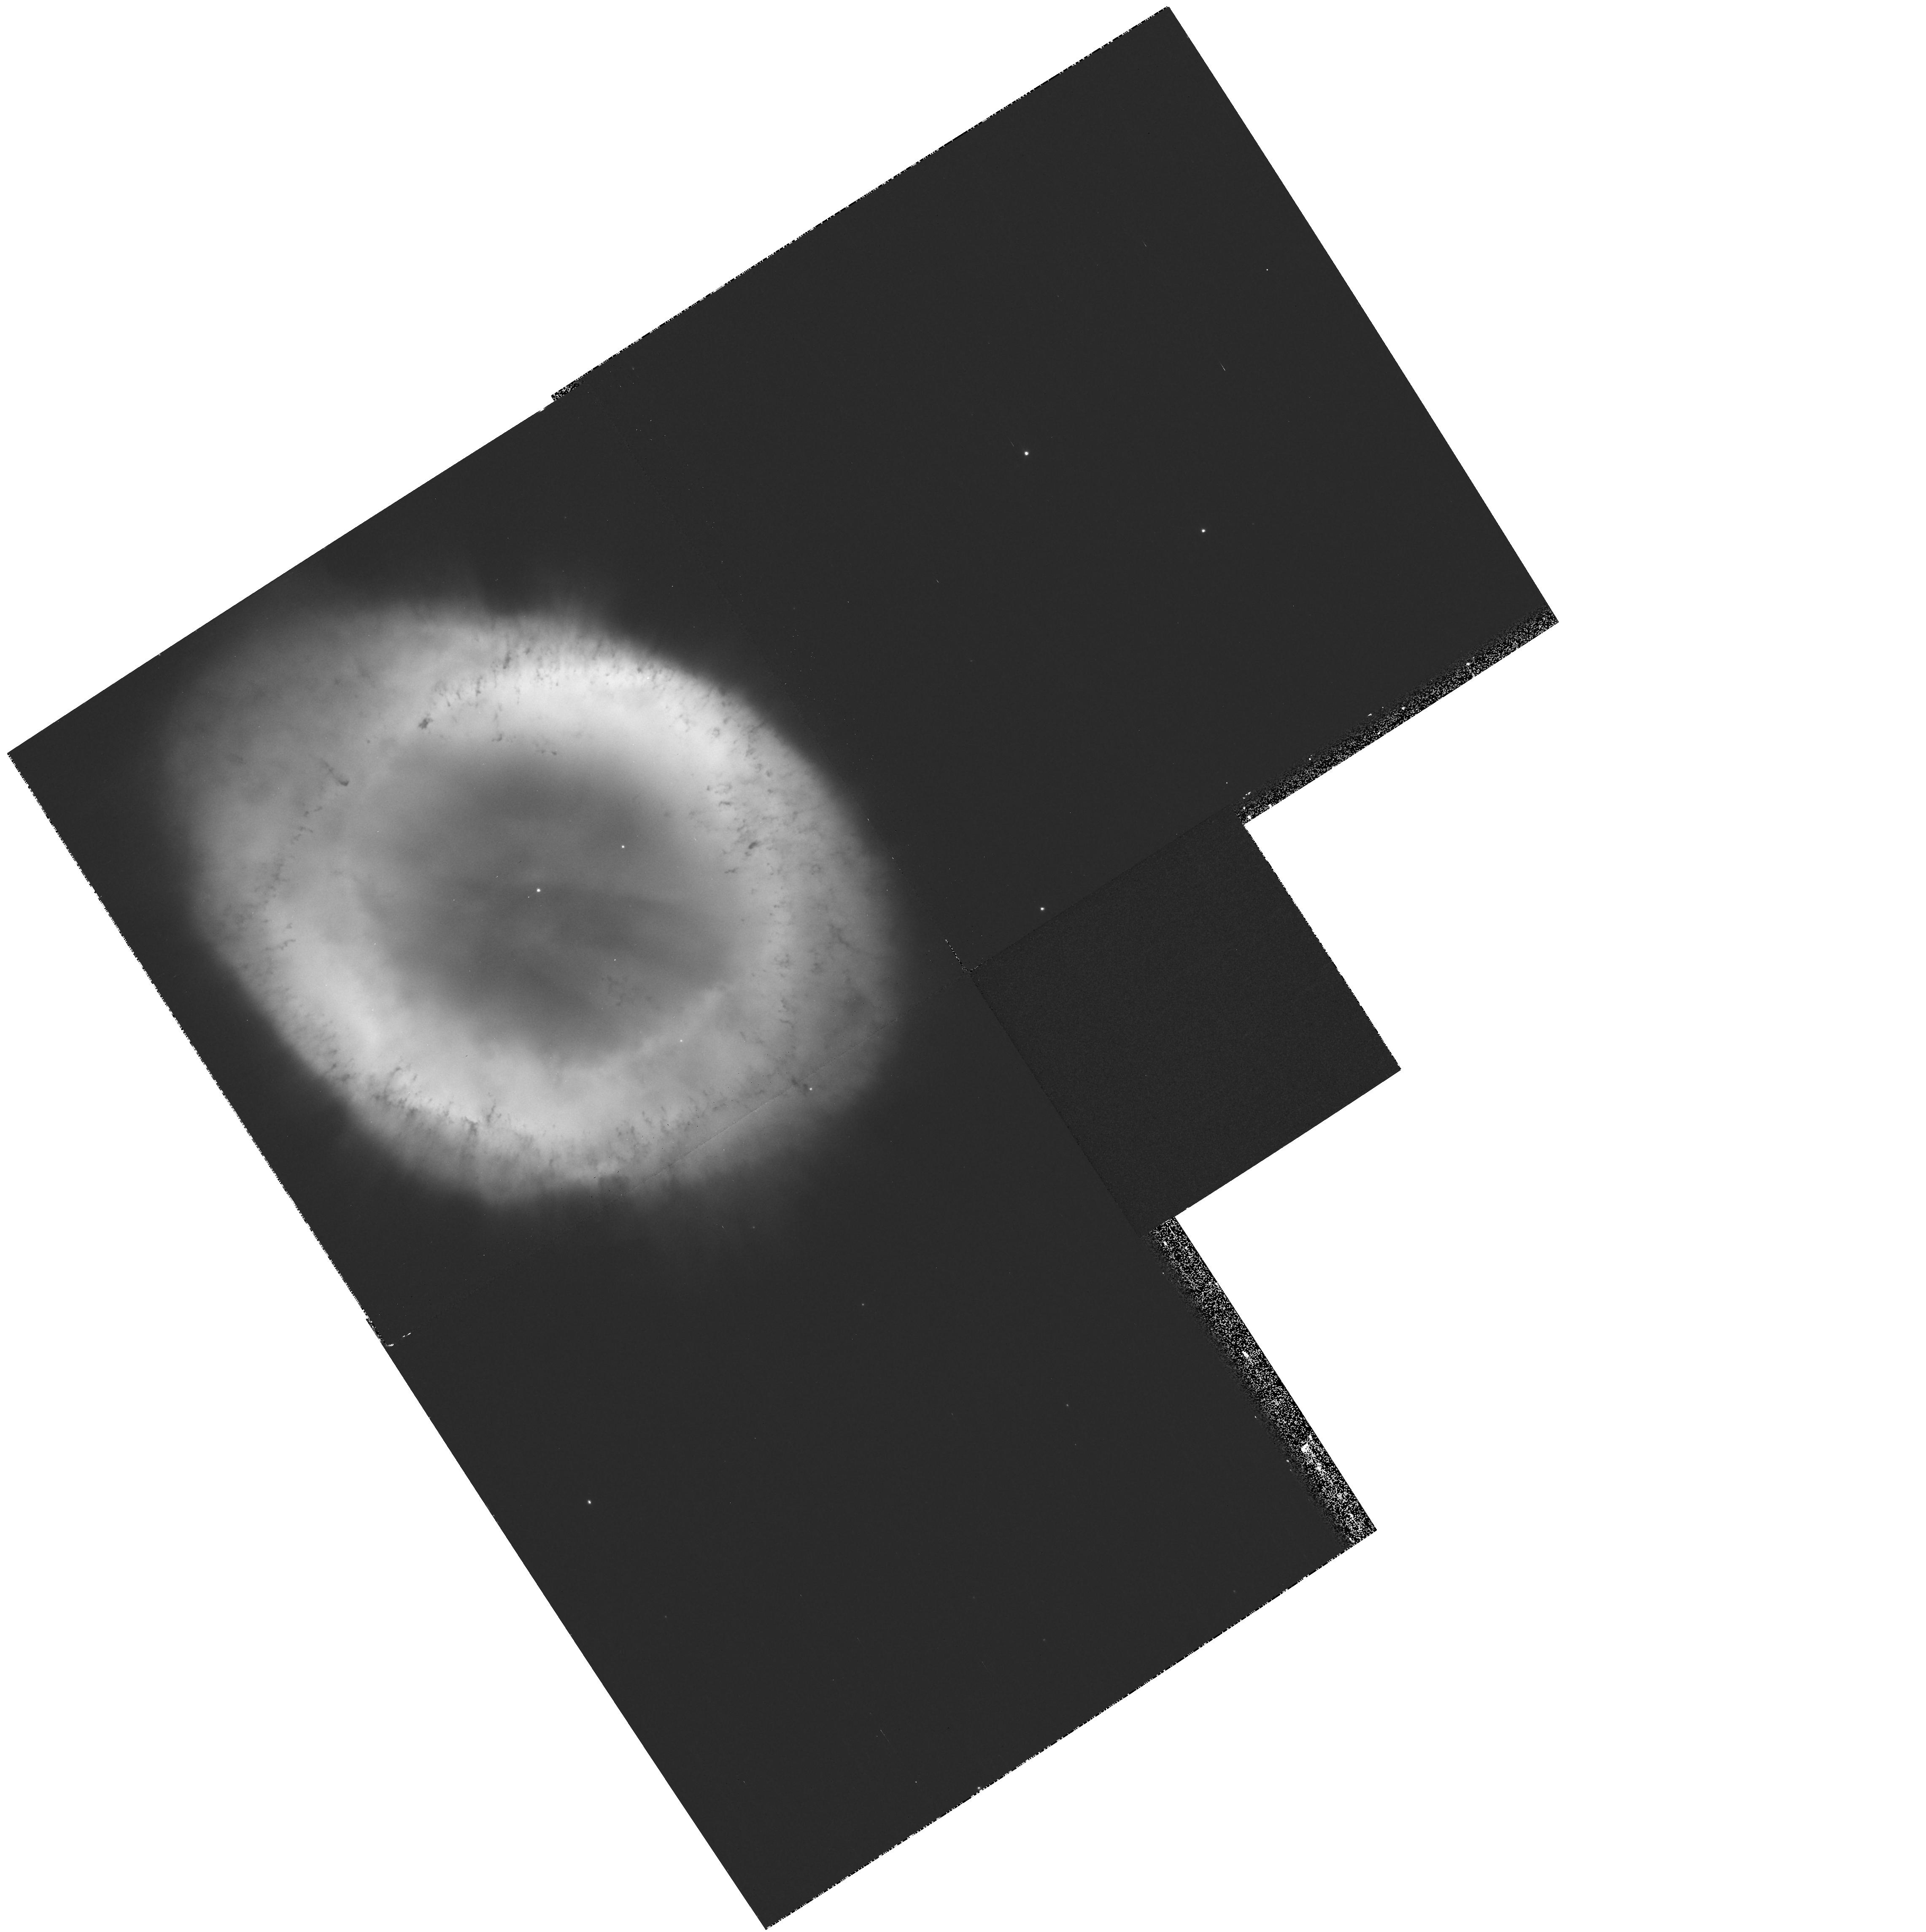
Target: NGC6720
Instrument: WFPC2/PC
Filter: F502N
Exposure: 13 min
Observation ID: hst_11232_02_wfpc2_pc_f502n_u9zd02

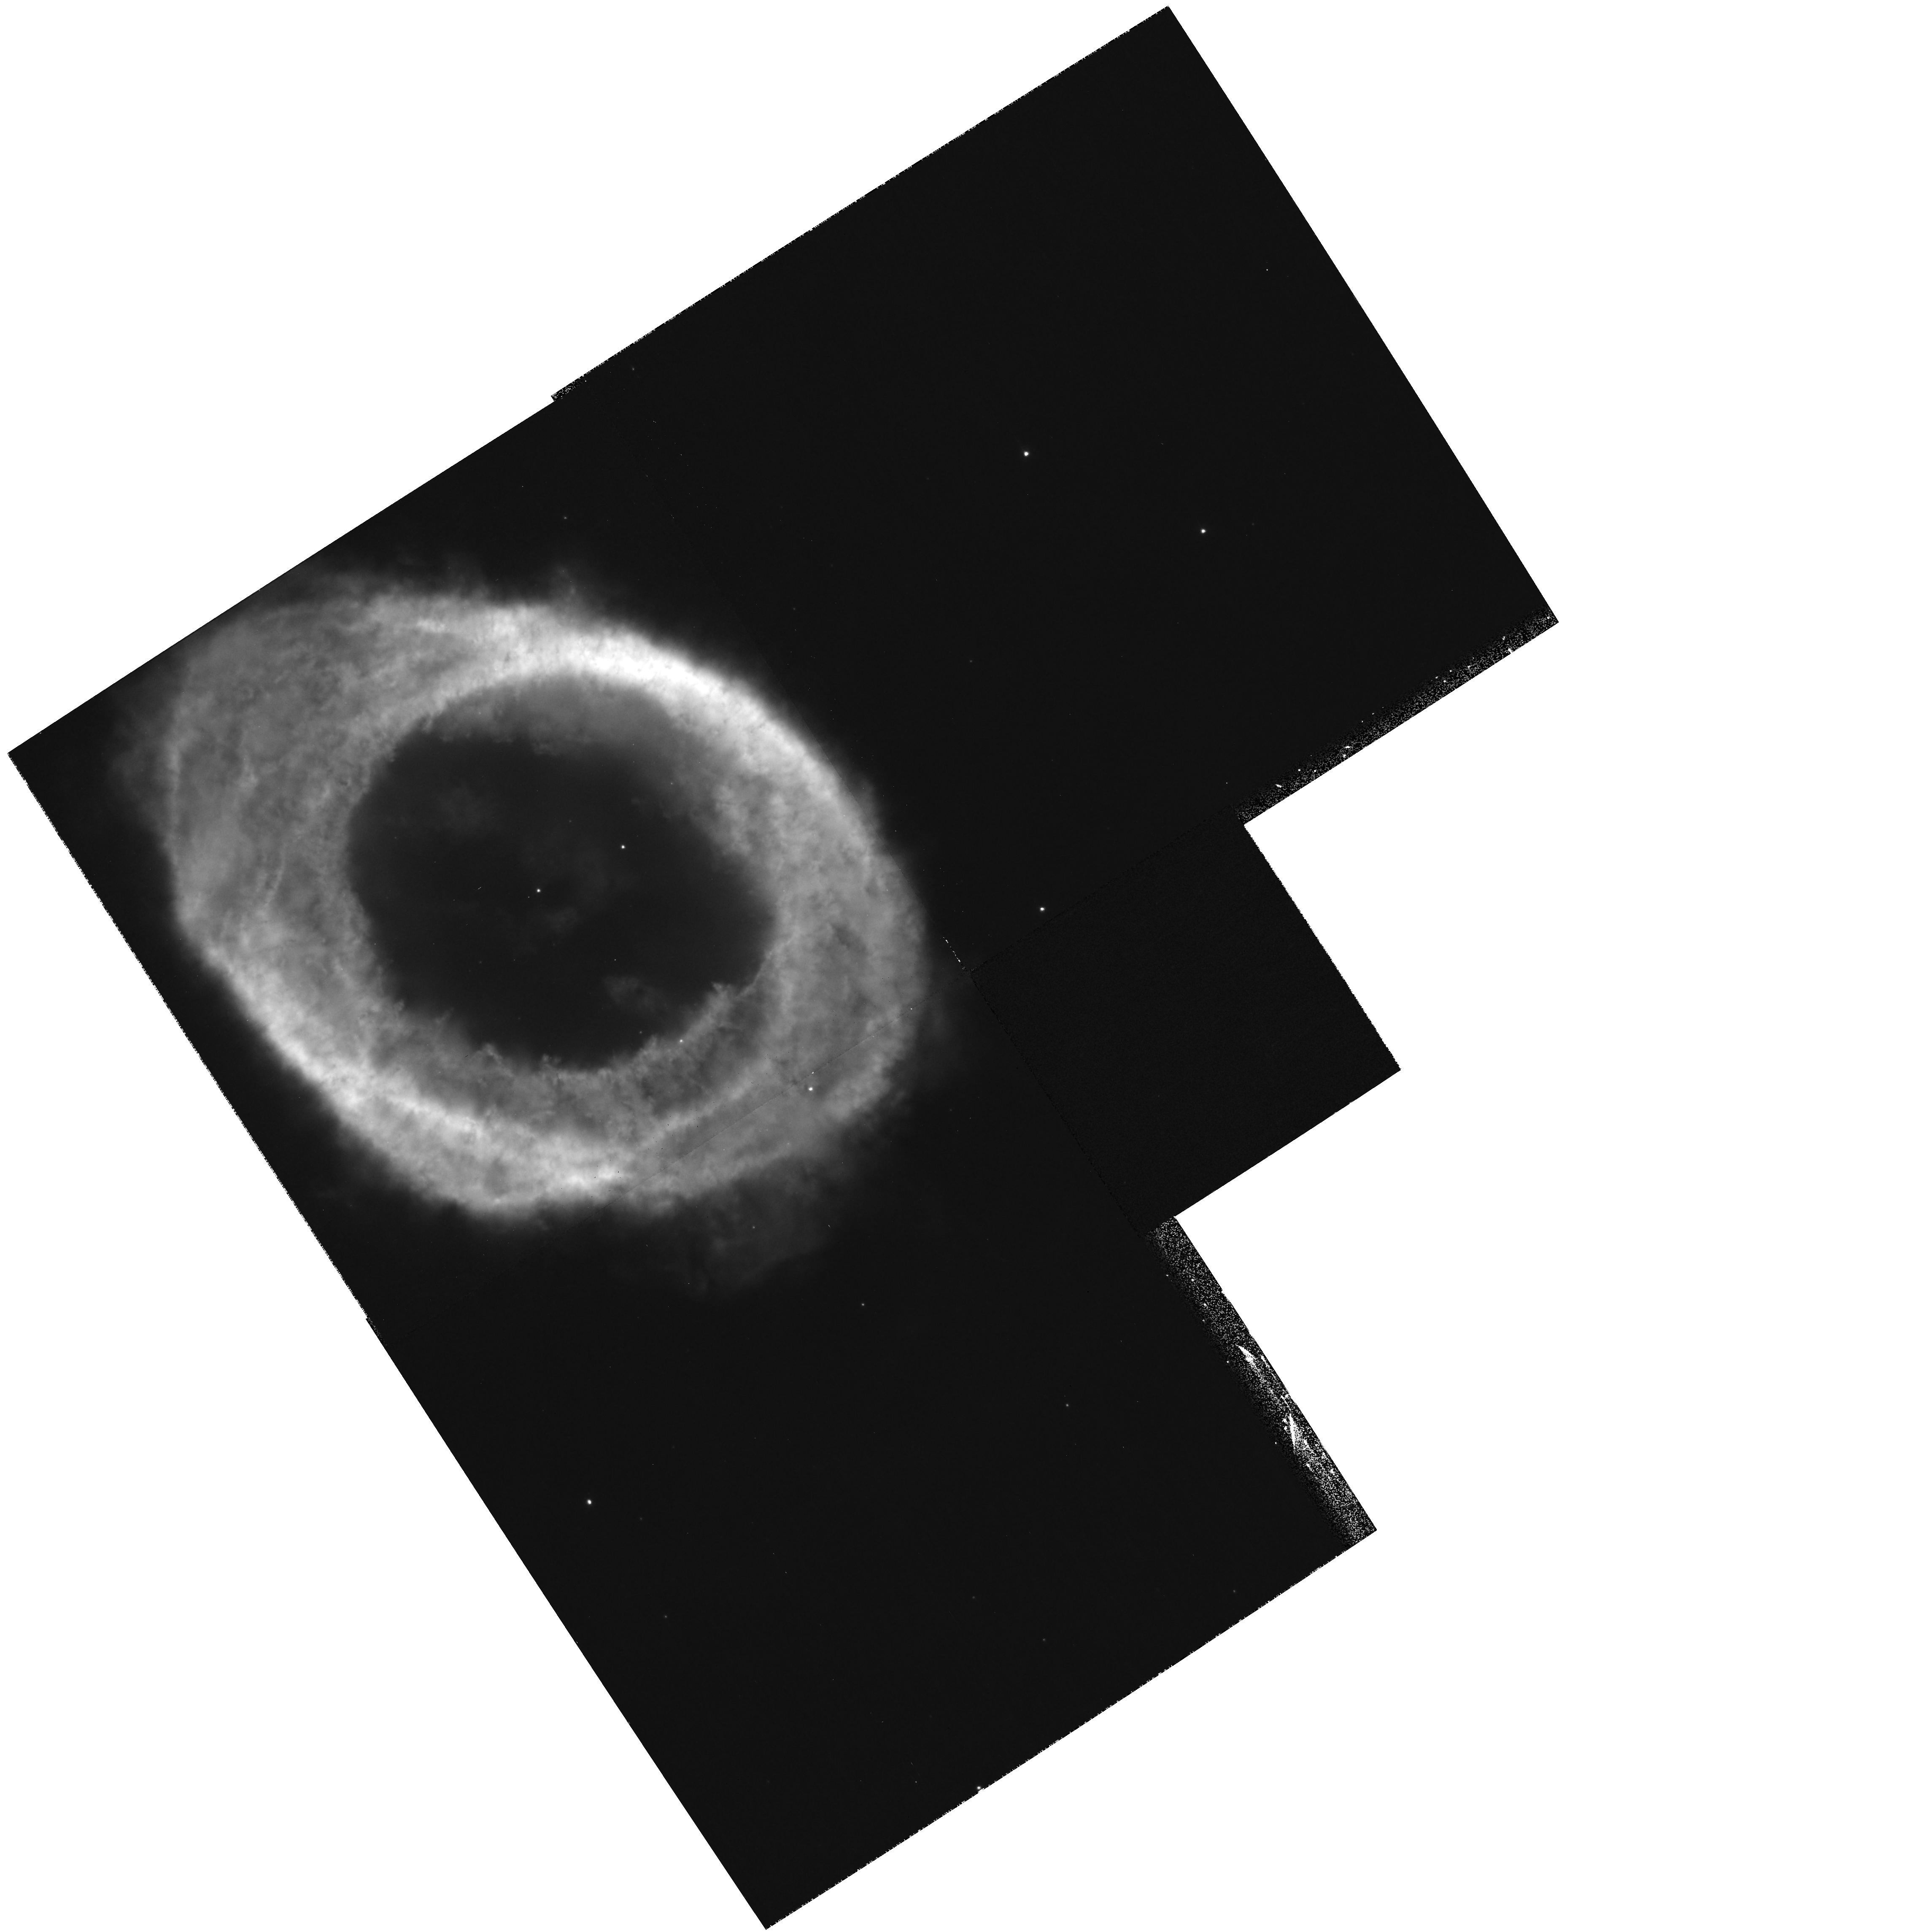
Target: NGC6720
Instrument: WFPC2/PC
Filter: F658N
Exposure: 13 min
Observation ID: hst_11232_02_wfpc2_pc_f658n_u9zd02

Determination of Angular Expansion Velocities in the Ring Nebula (PI: ODell, Charles Robert)

The Ring Nebula (NGC 6720) represents an important stage in the evolution of planetary nebulae, being large enough that it has entered the post fast-wind stage yet has not reached the late ballistic phase of objects like the Helix Nebula. Understanding this nebula well presents the opportunity to determine how nebulae transition from their creation phase into the form they have as their material enters the interstellar medium. A recent study based on ground-based spectroscopy has derived a new and accurate model for the Ring Nebula. A well defined characteristic of this model is that it predicts a tangential velocity of 20 km/s whereas the application of its quite uncertain trigonometric parallax distance of 700 (+450/-200) pc with the angular expansion velocity determined from HST observations with a 2 year time base indicates a tangential velocity of 69 (+45/-20) km/s. This disagreement indicates that either the distance is even more uncertain than thought or that the earlier angular velocity is incorrect. We propose to make a new set of observations of the Ring Nebula in the diagnostic emission line filters F469N (HeII), F502N ([OIII]), and F658N ([NII]) that will produce much more accurate angular velocities than the previous study by having a time base of 8.8 years and imaging the nebula entirely within a single CCD of the WFPC2. The primary result from this study will be an accurate distance to this important nebula and from this to be able to use this object to refine our picture of how planetary nebulae evolve during middle-age.